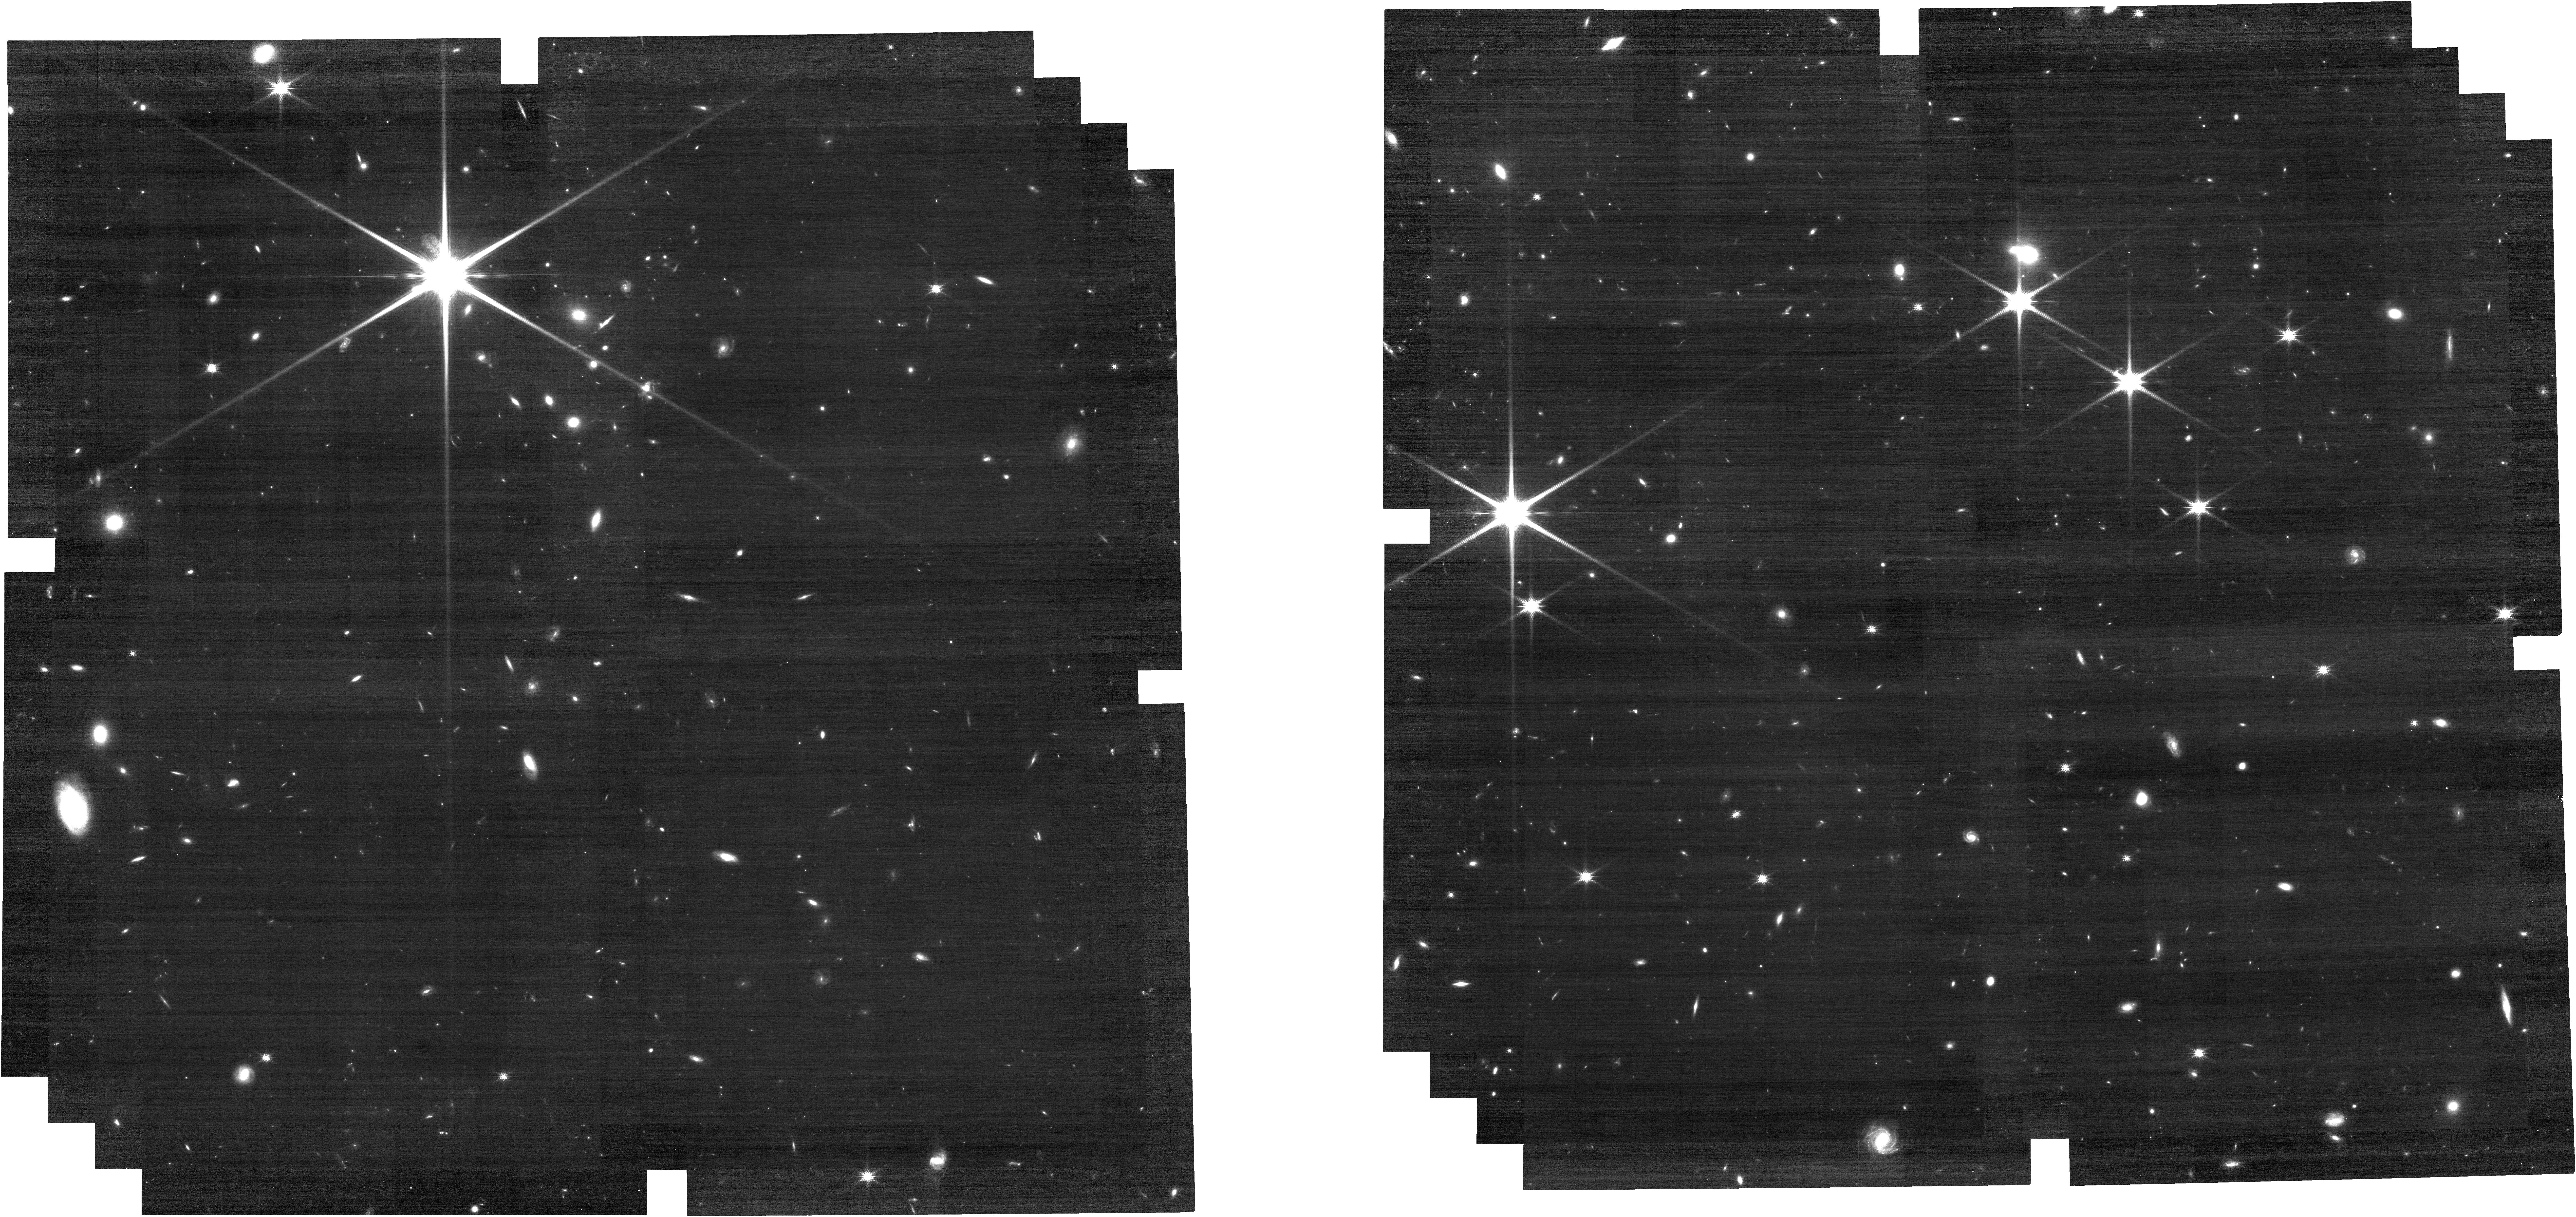
Target: C3D_SN. Instrument: NIRCAM. Filter: F150W. Exposure: 34 min. Observation ID: jw09372-o003_t001_nircam_clear-f150w

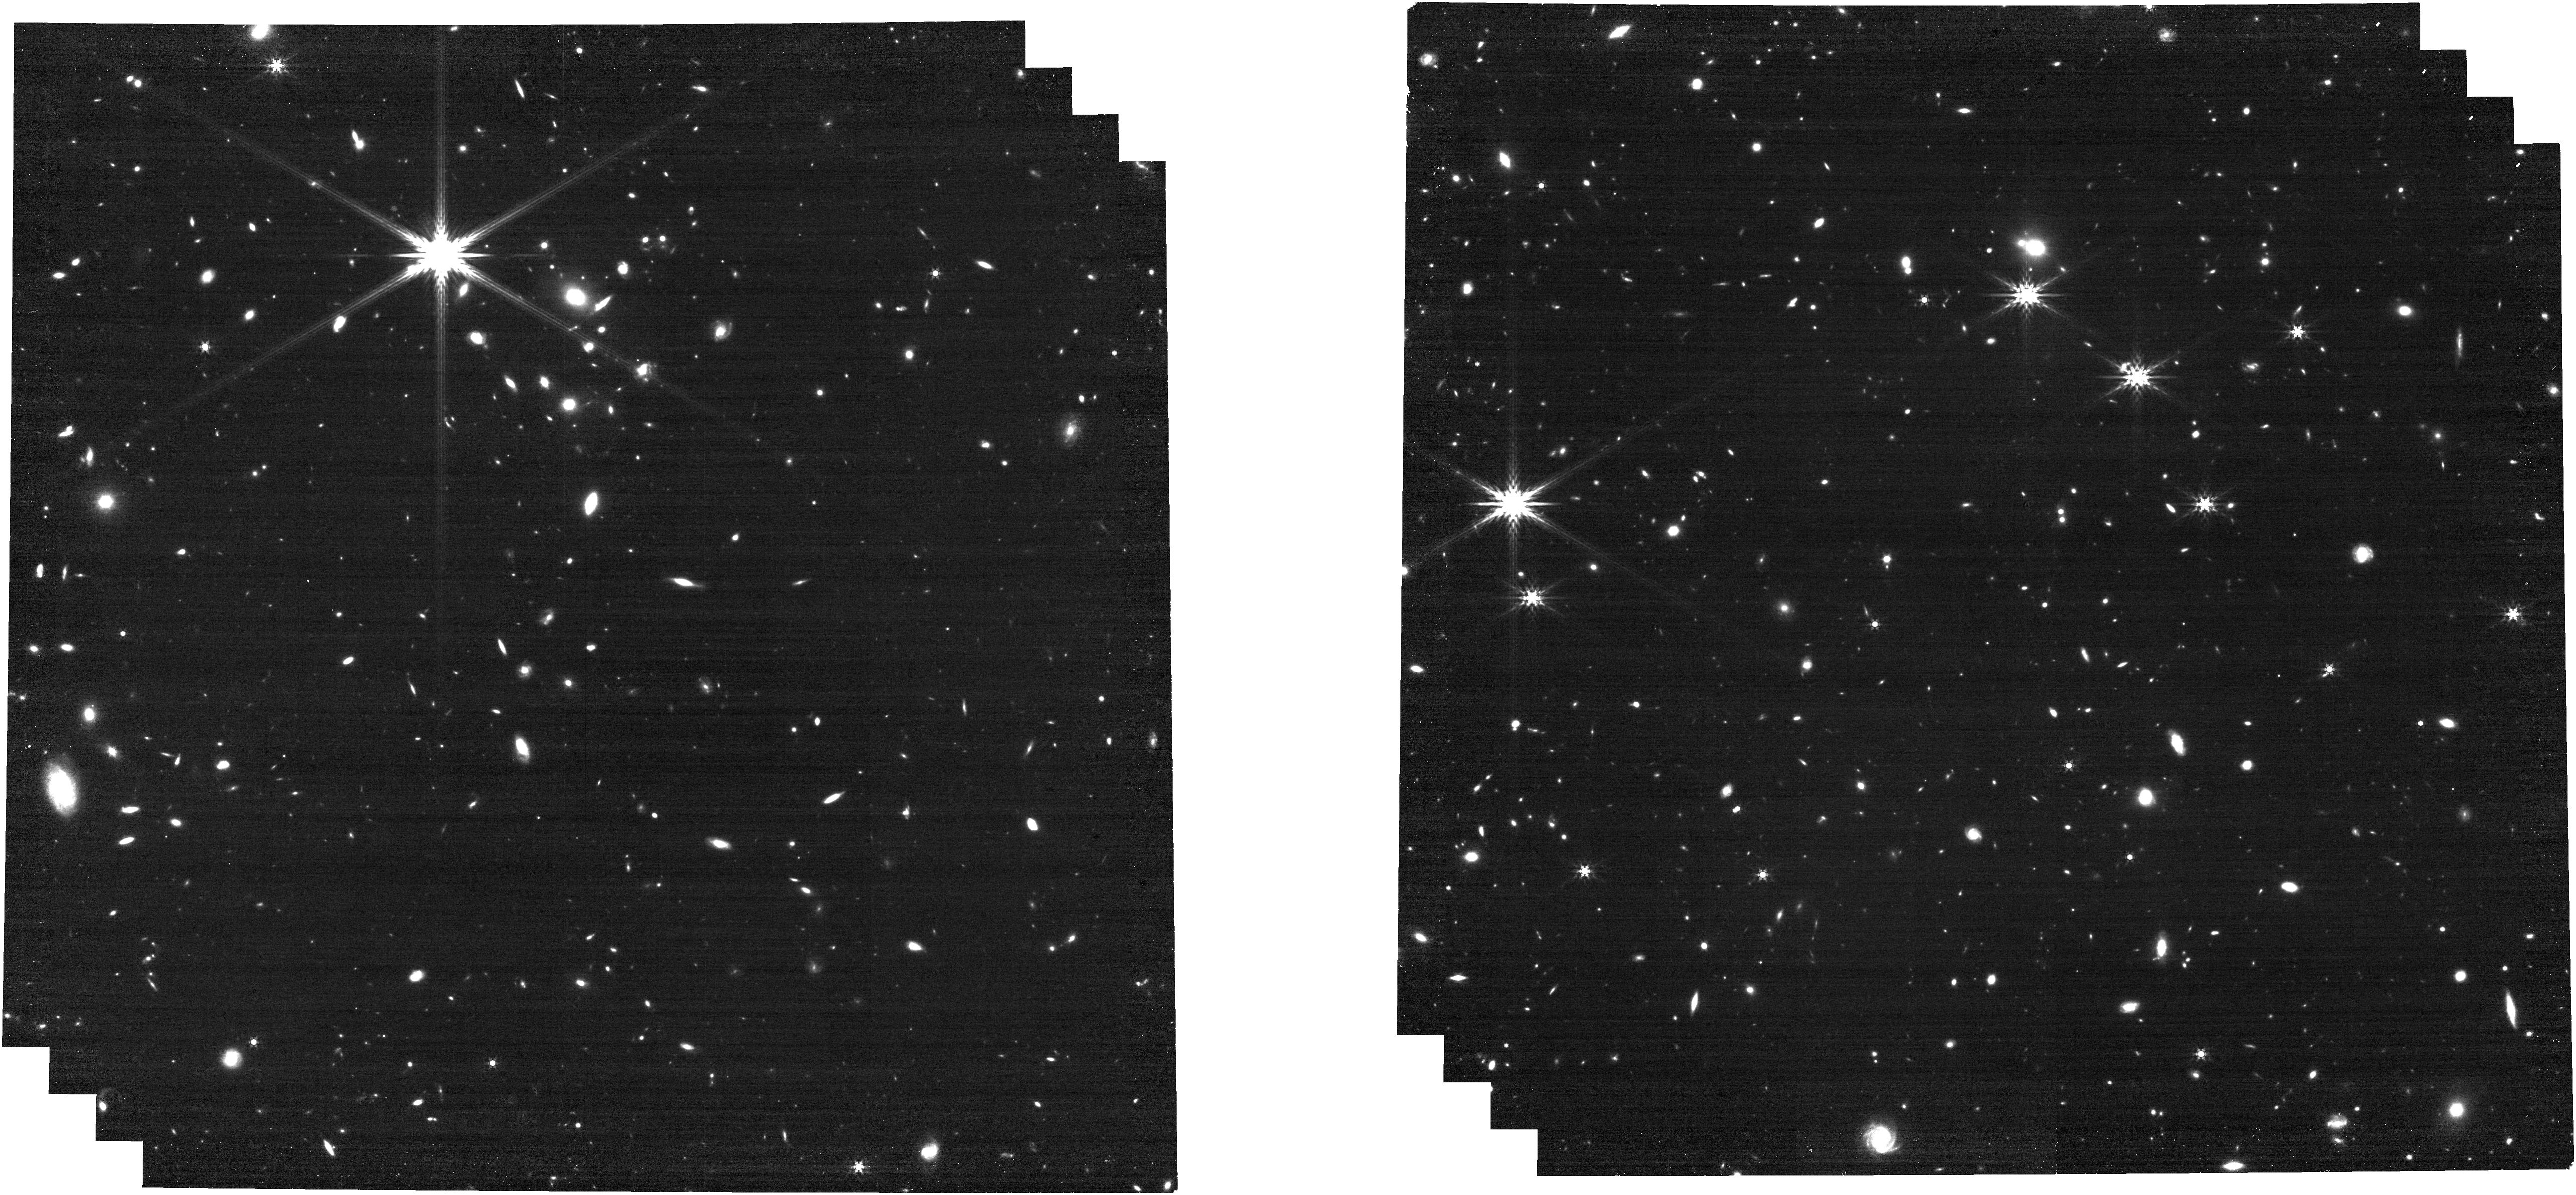
Target: C3D_SN. Instrument: NIRCAM. Filter: F444W. Exposure: 17 min. Observation ID: jw09372-o003_t001_nircam_clear-f444w

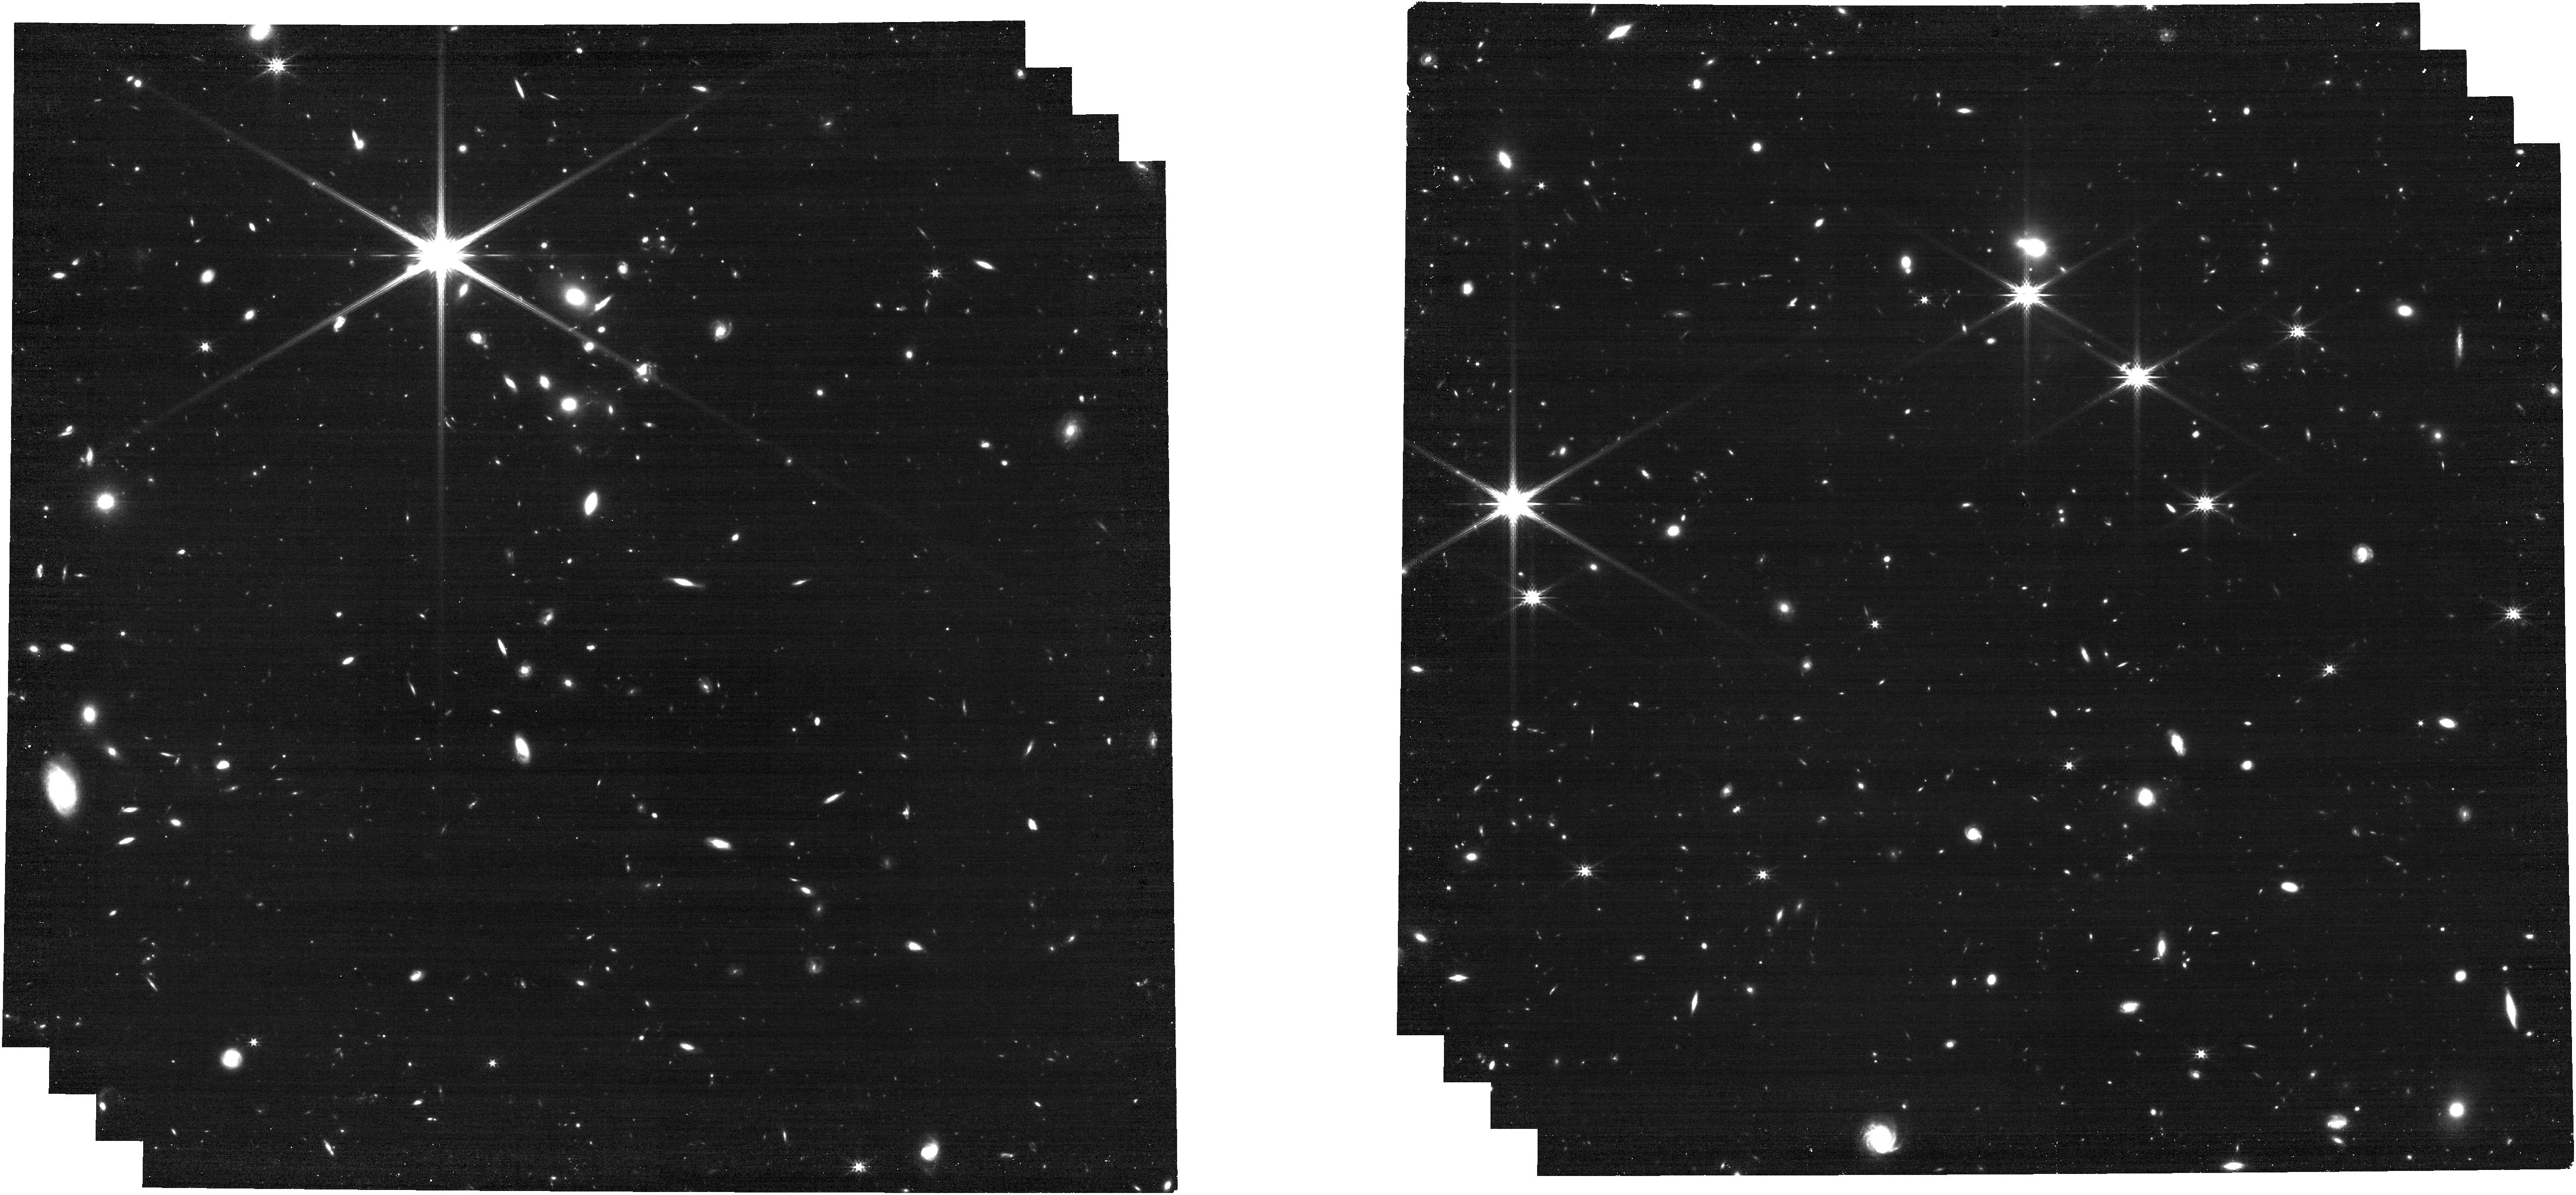
Target: C3D_SN. Instrument: NIRCAM. Filter: F277W. Exposure: 17 min. Observation ID: jw09372-o003_t001_nircam_clear-f277w

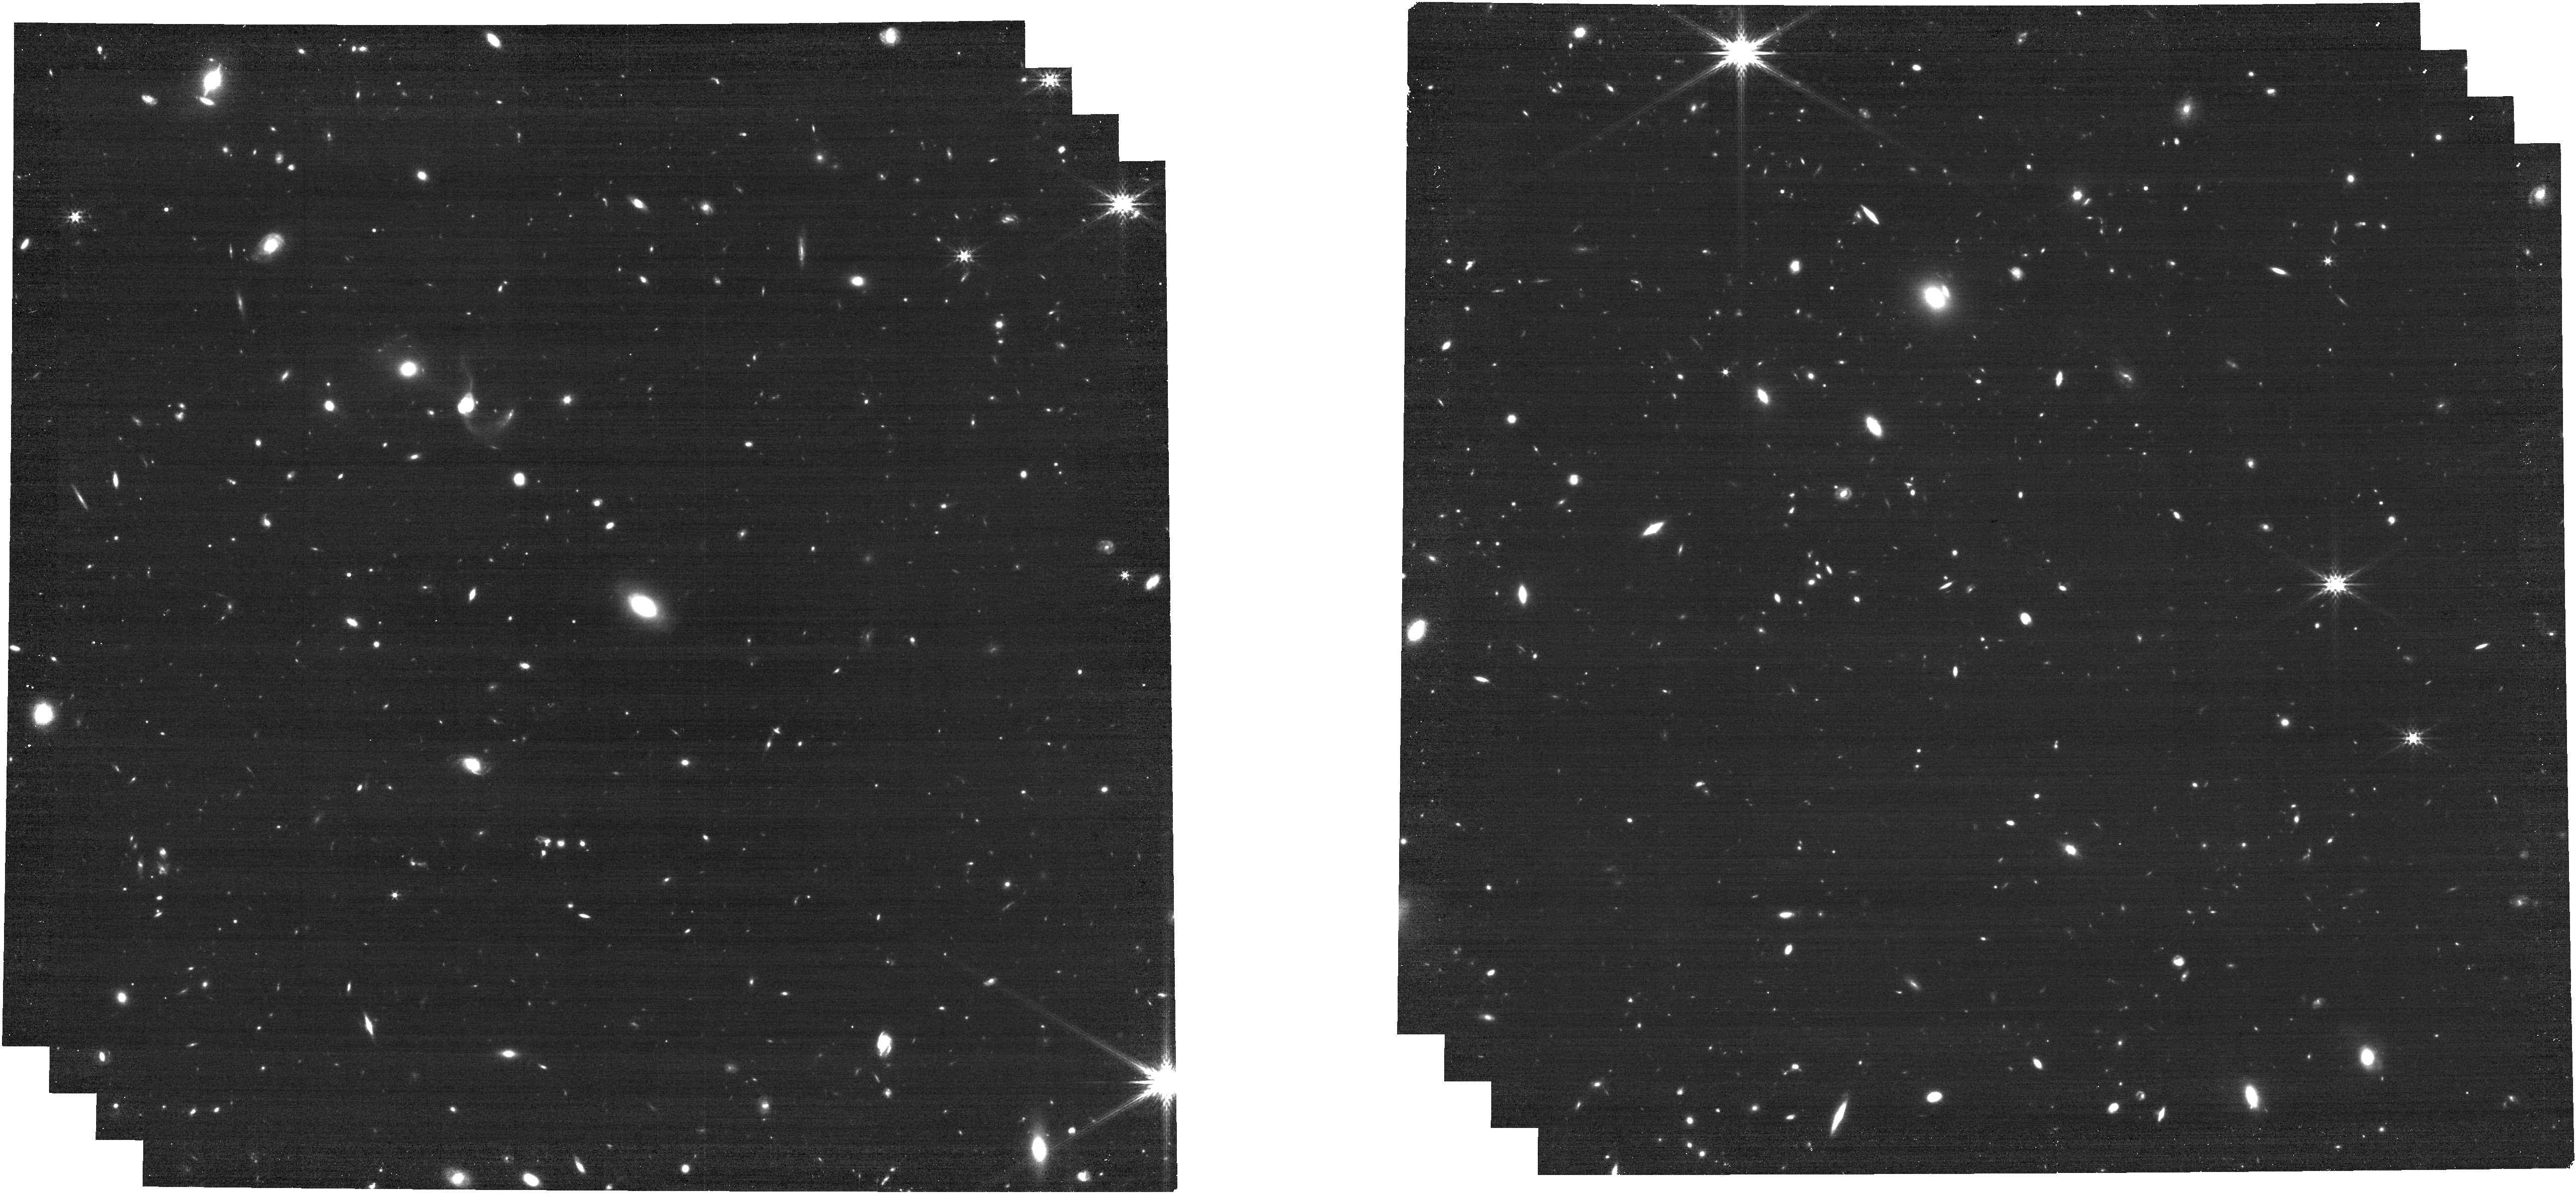
Target: C3D_SN. Instrument: NIRCAM. Filter: F356W. Exposure: 9 min. Observation ID: jw09372-o002_t001_nircam_clear-f356w

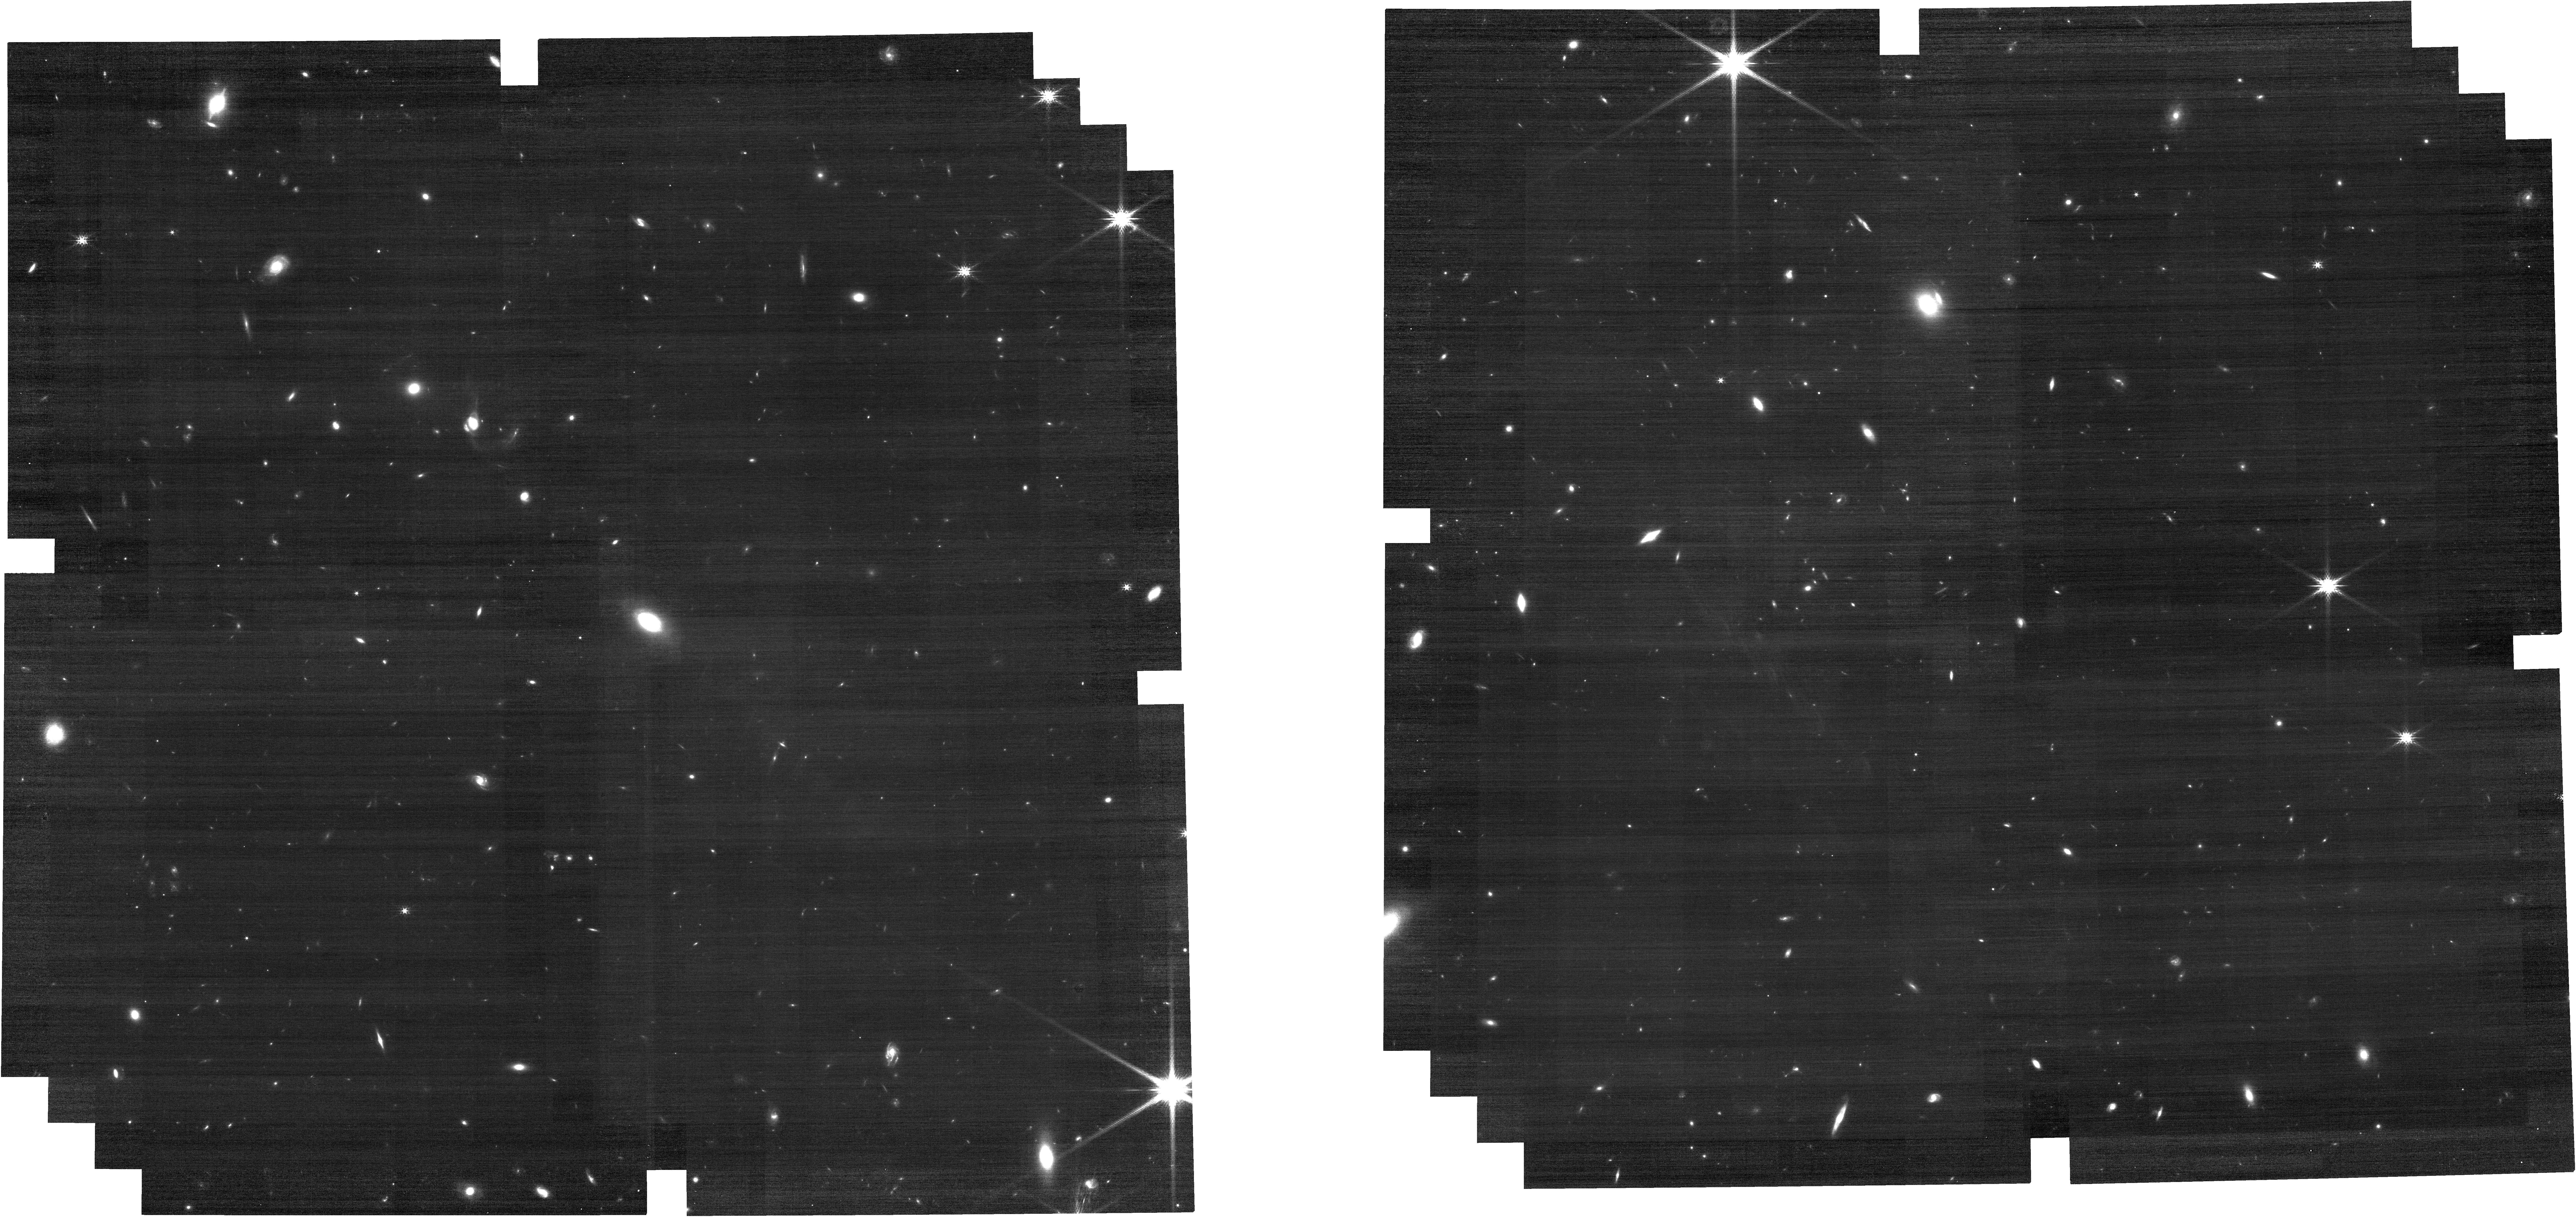
Target: C3D_SN. Instrument: NIRCAM. Filter: F200W. Exposure: 9 min. Observation ID: jw09372-o002_t001_nircam_clear-f200w

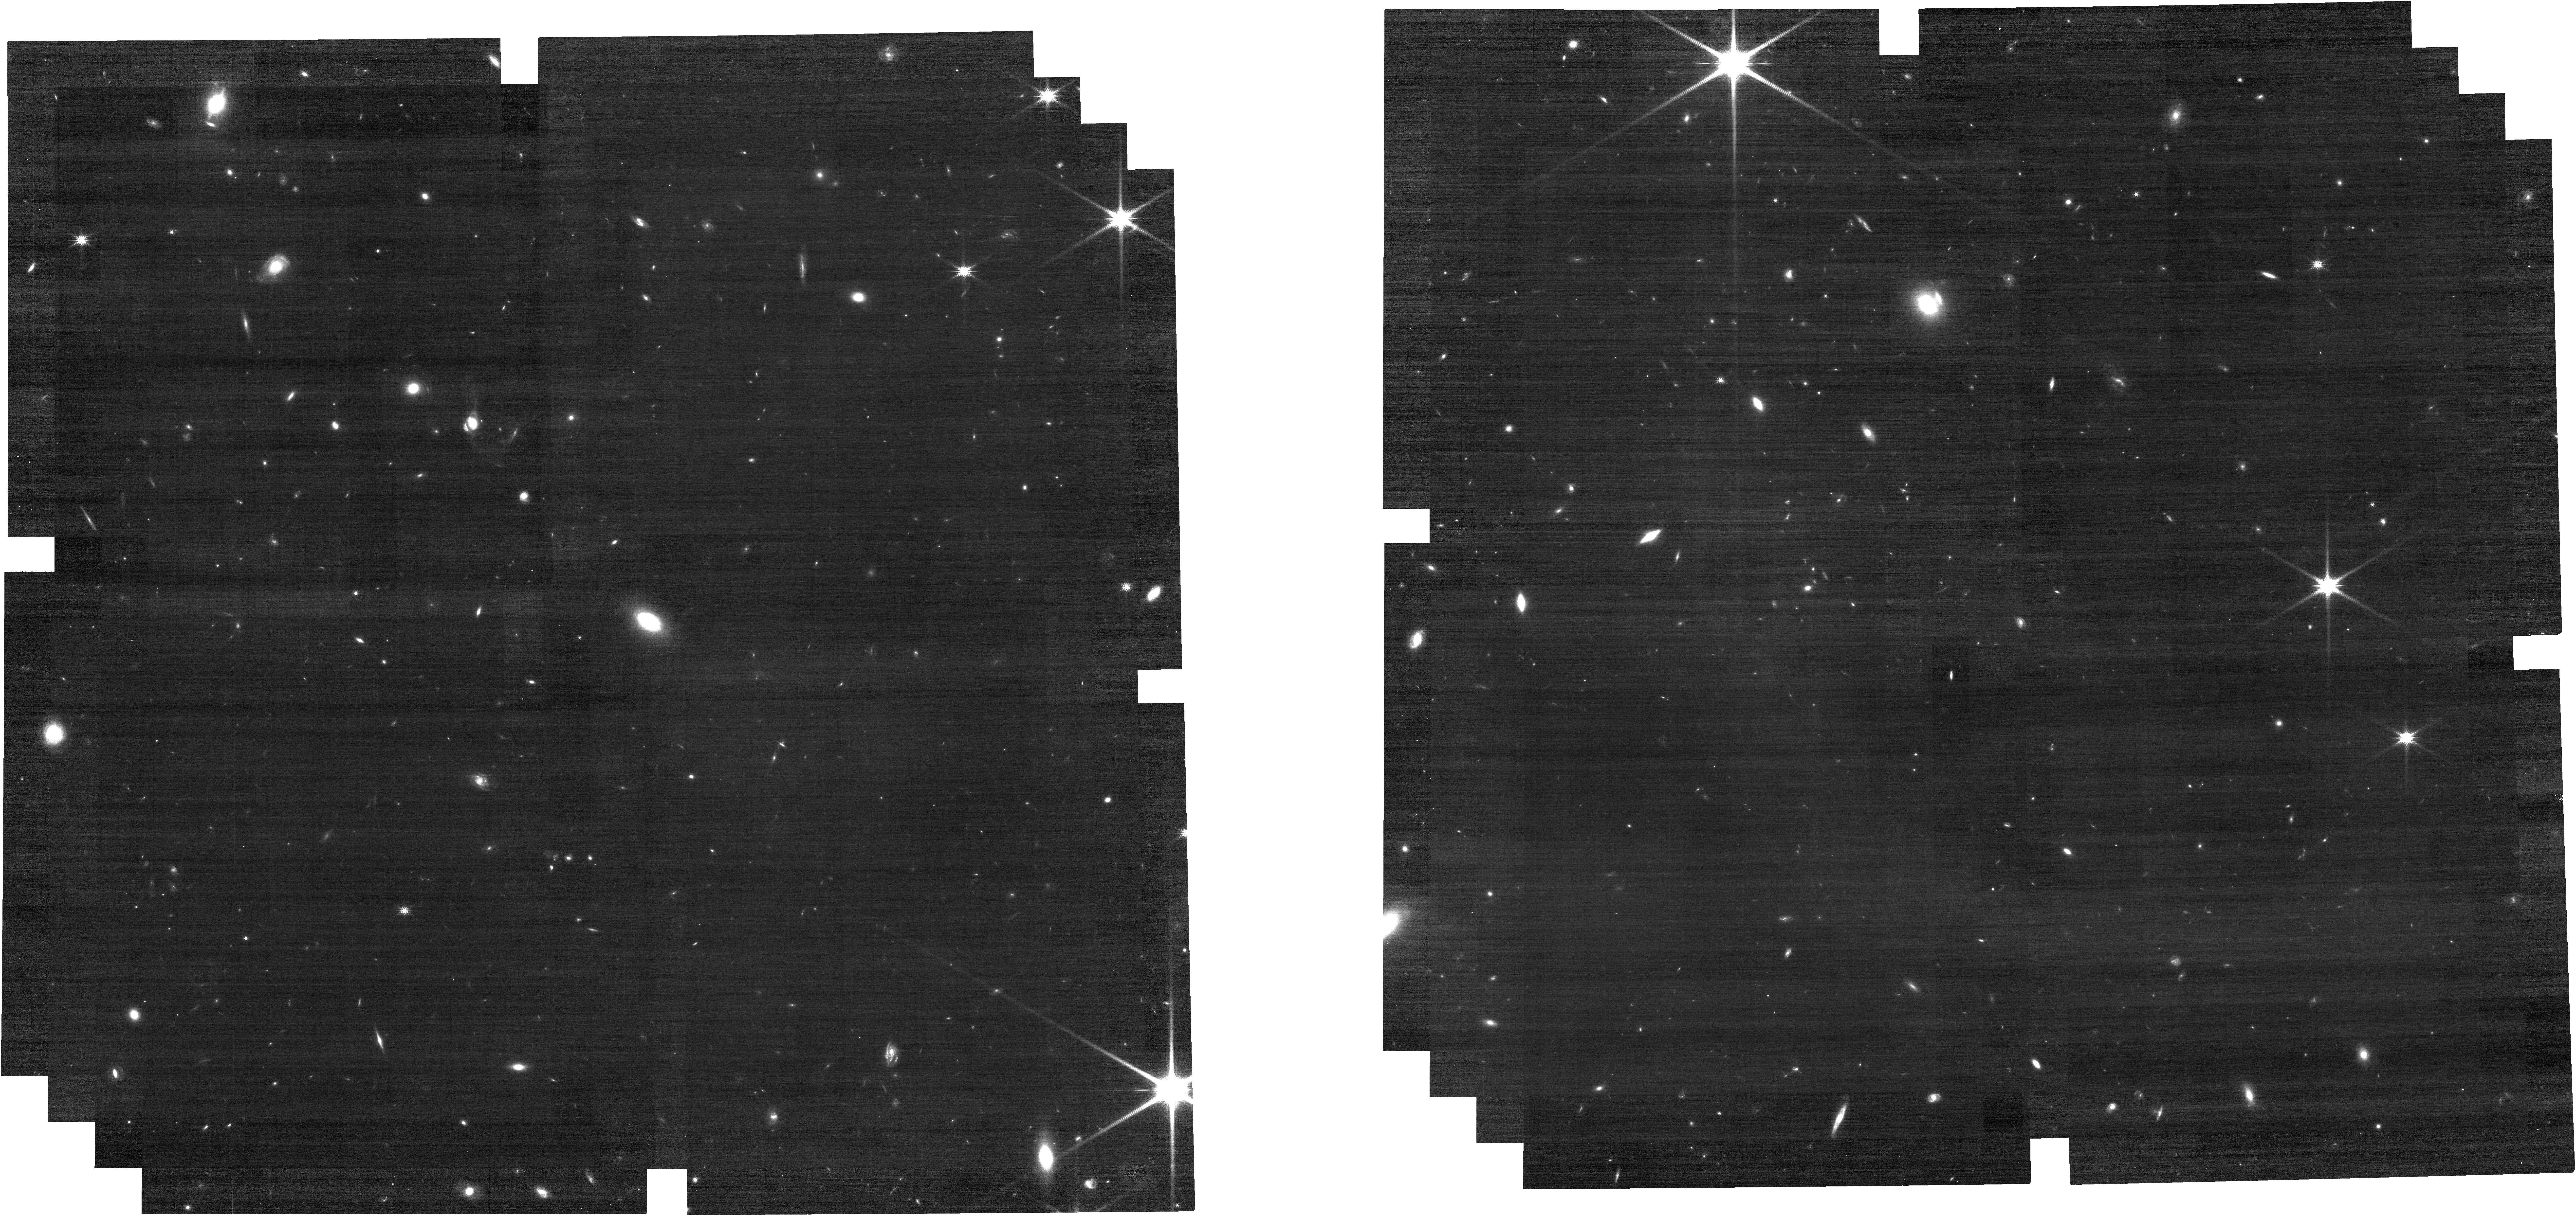
Target: C3D_SN. Instrument: NIRCAM. Filter: F150W. Exposure: 17 min. Observation ID: jw09372-o002_t001_nircam_clear-f150w

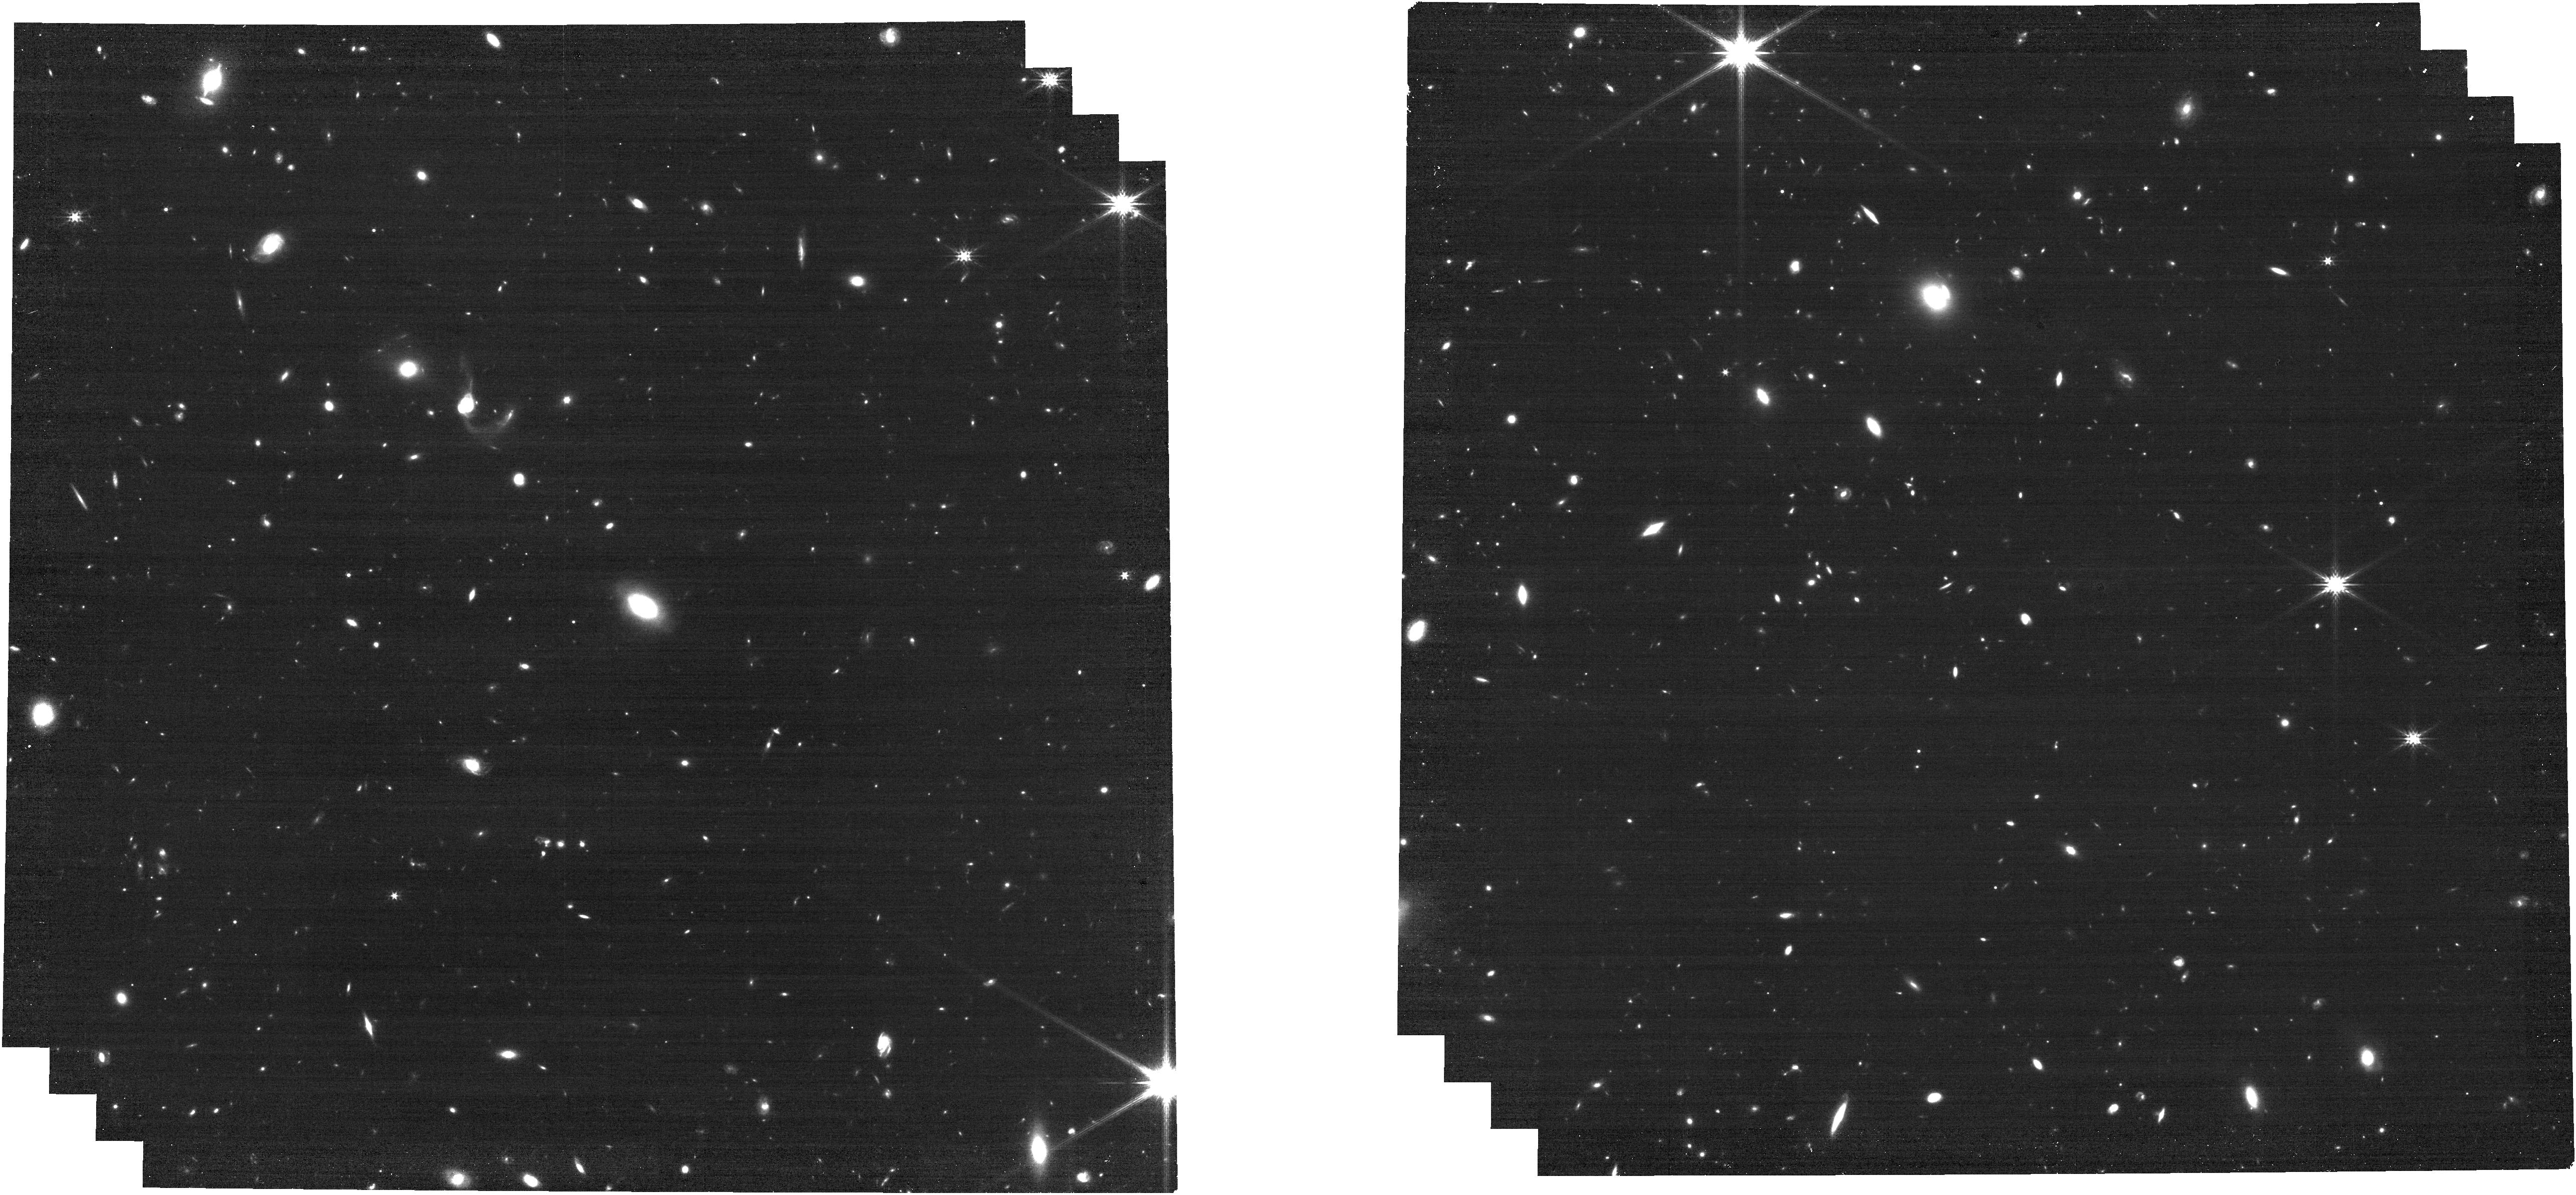
Target: C3D_SN. Instrument: NIRCAM. Filter: F277W. Exposure: 9 min. Observation ID: jw09372-o002_t001_nircam_clear-f277w

A Luminous, Red Transient at  z = 3: An Extreme Test Bed for Supernova Evolution (PI: Padilla Gonzalez, Estefania)

The first set of four z>2 supernovae (SNe) characterized spectroscopically by JWST have suggested that the detailed properties of high-z SNe might be distinct from those in the low-z universe. Our best lever arm for probing this evolution is to characterize the most extreme transients, as their very existence traces changes in global properties like metallicity and progenitor mass. However such objects, such as pair-instability SNe (PISNe), remain purely theoretical despite their value for understanding these fundamental changes. We report the discovery of an unusually luminous and red supernova (SN) candidate, C3D SN, at a spectroscopic redshift of z = 2.99, uncovered through image subtraction of COSMOS-3D, PRIMER, and COSMOS-Web JWST/NIRCam datasets. The redshift, rest-frame B-I color, and inferred absolute magnitude of M∼−19.7 (rest-frame I band) are inconsistent with the typical color evolution of core-collapse or Type Ia supernovae in this phase range. Instead these observations point to a more extreme origin, best-matched by a PISN. Remarkably, the transient is spatially offset from its host galaxy, enabling the opportunity to obtain a high signal-to-noise spectrum of a rare, extreme stellar explosion in the early universe without significant host contamination. We request 8 hours of JWST NIRSpec/NIRCam time to characterize C3D SN, expanding the high-z sample required to test if and how SN properties evolve as a function of redshift.